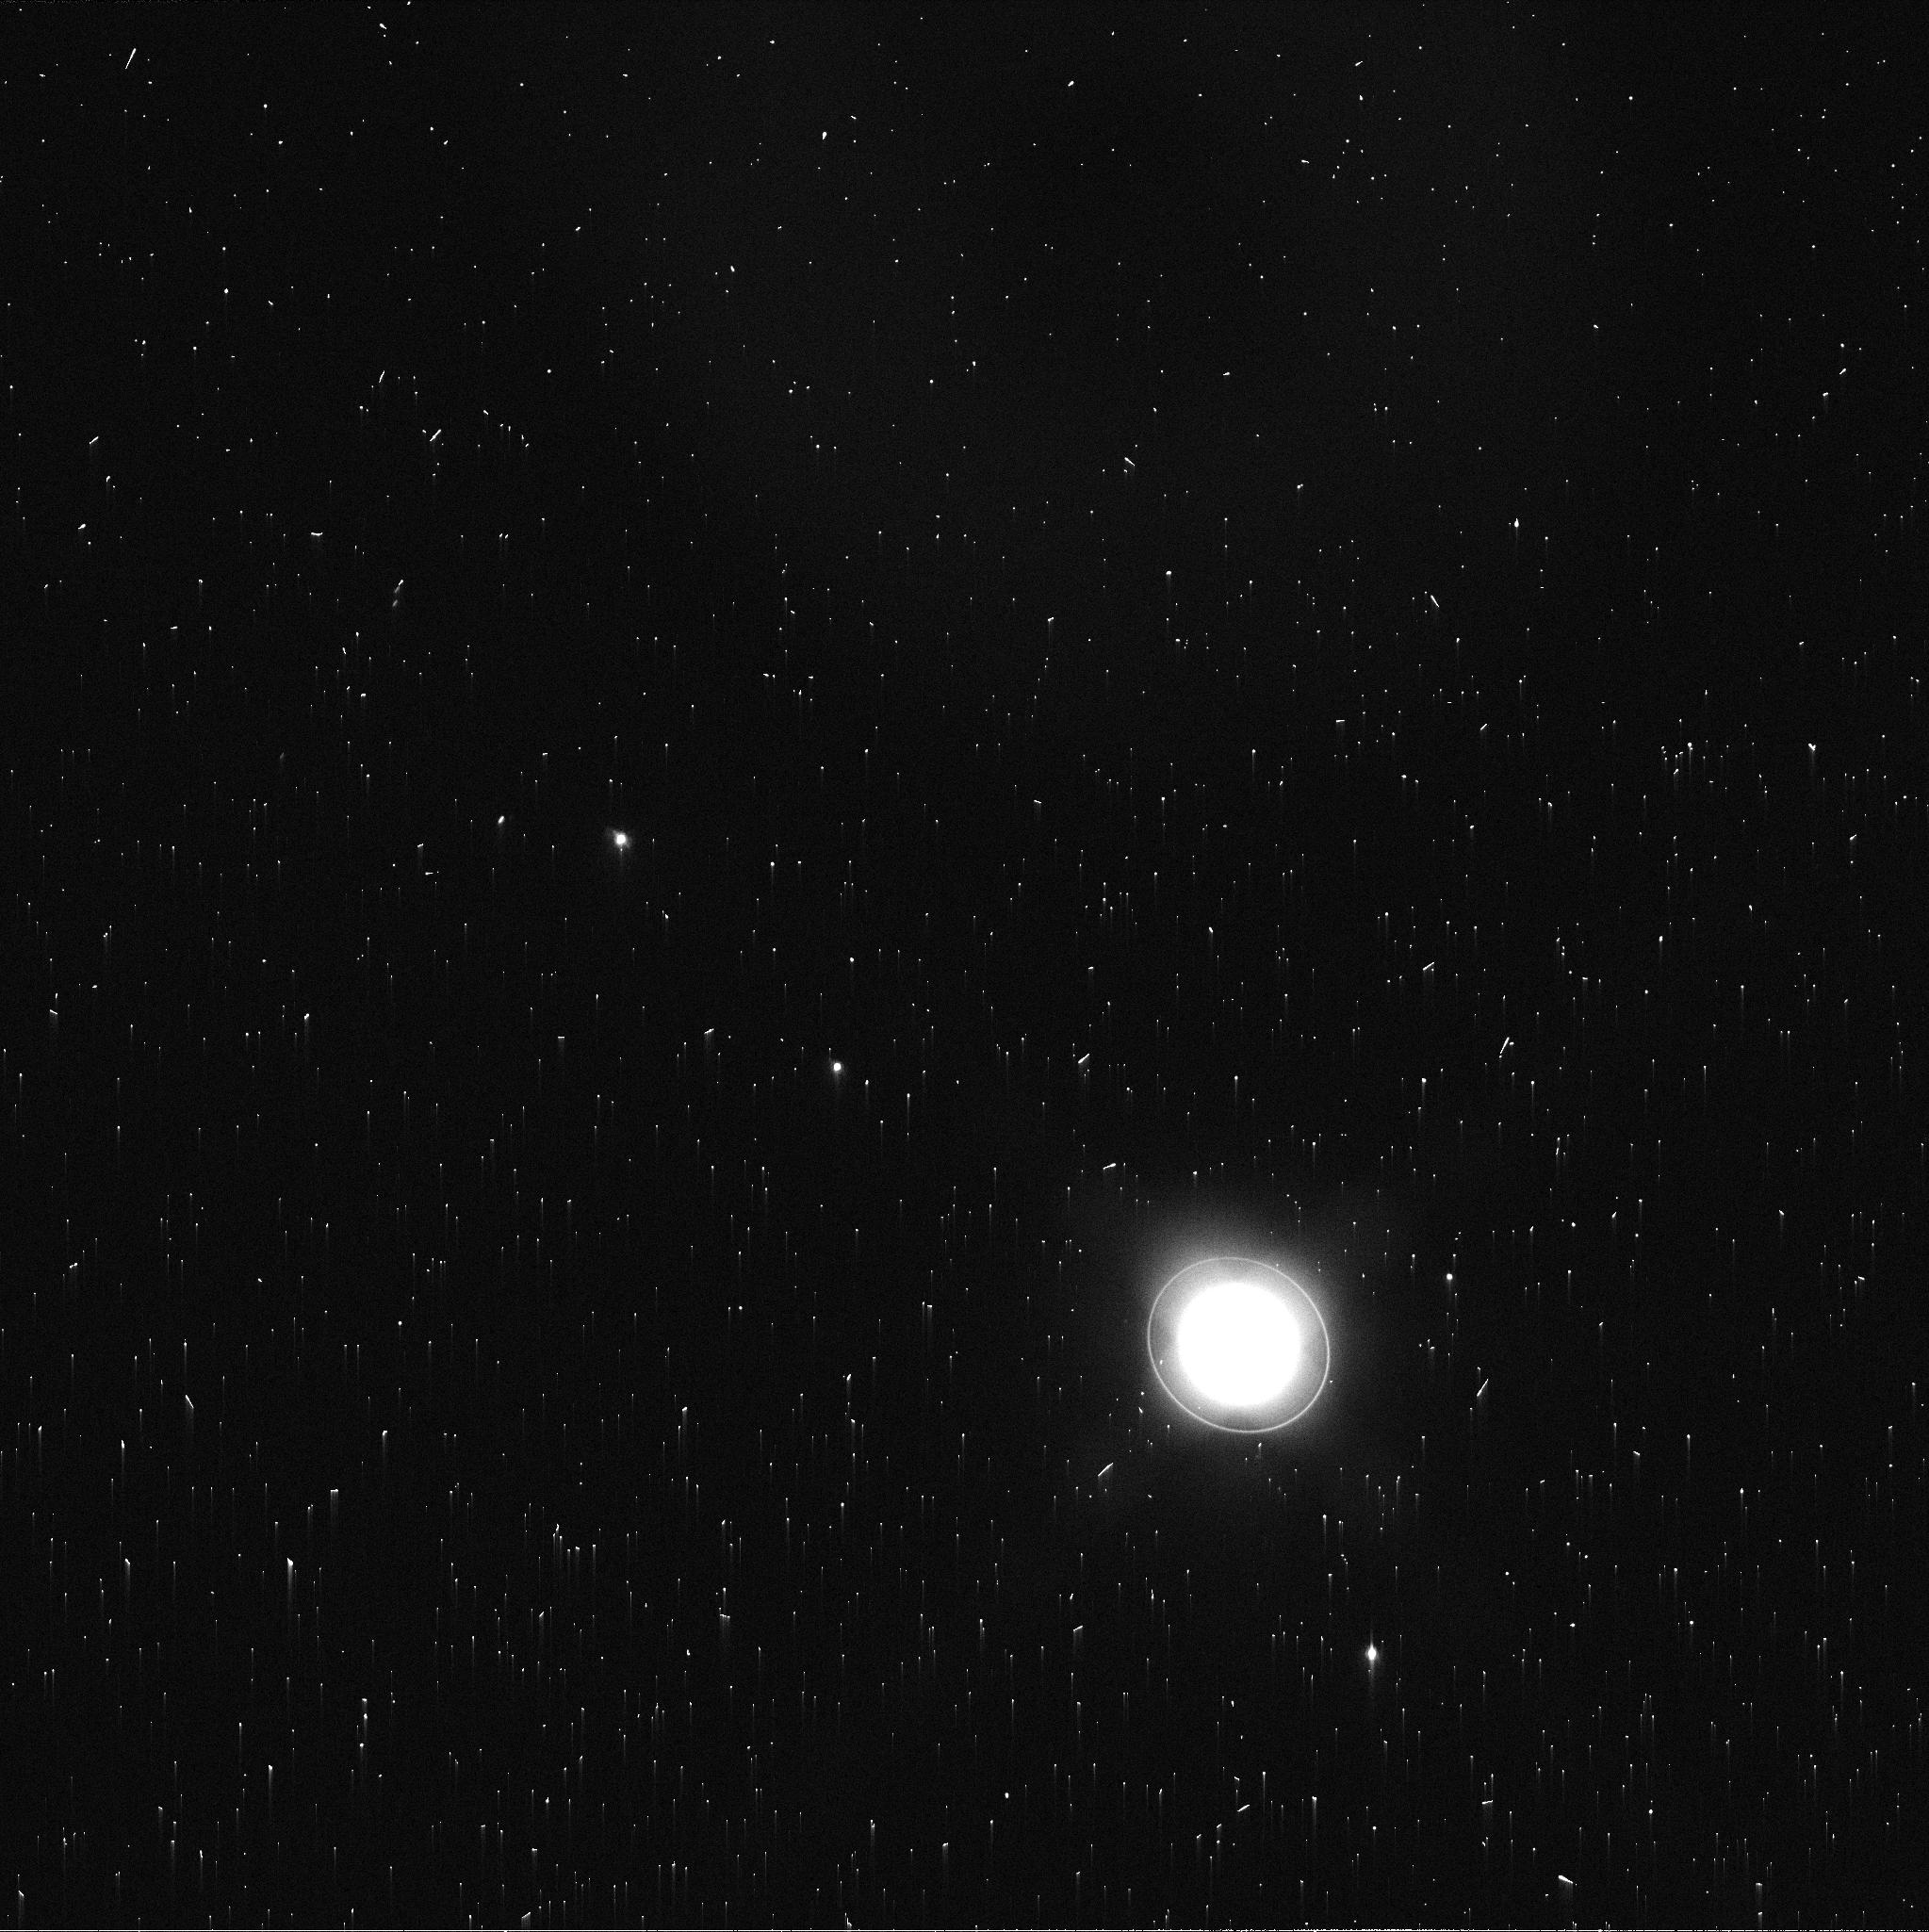
Target: URANUS-MAPS
Instrument: WFC3/UVIS
Filter: FQ619N
Exposure: 2 min
Observation ID: ifmk08aoq

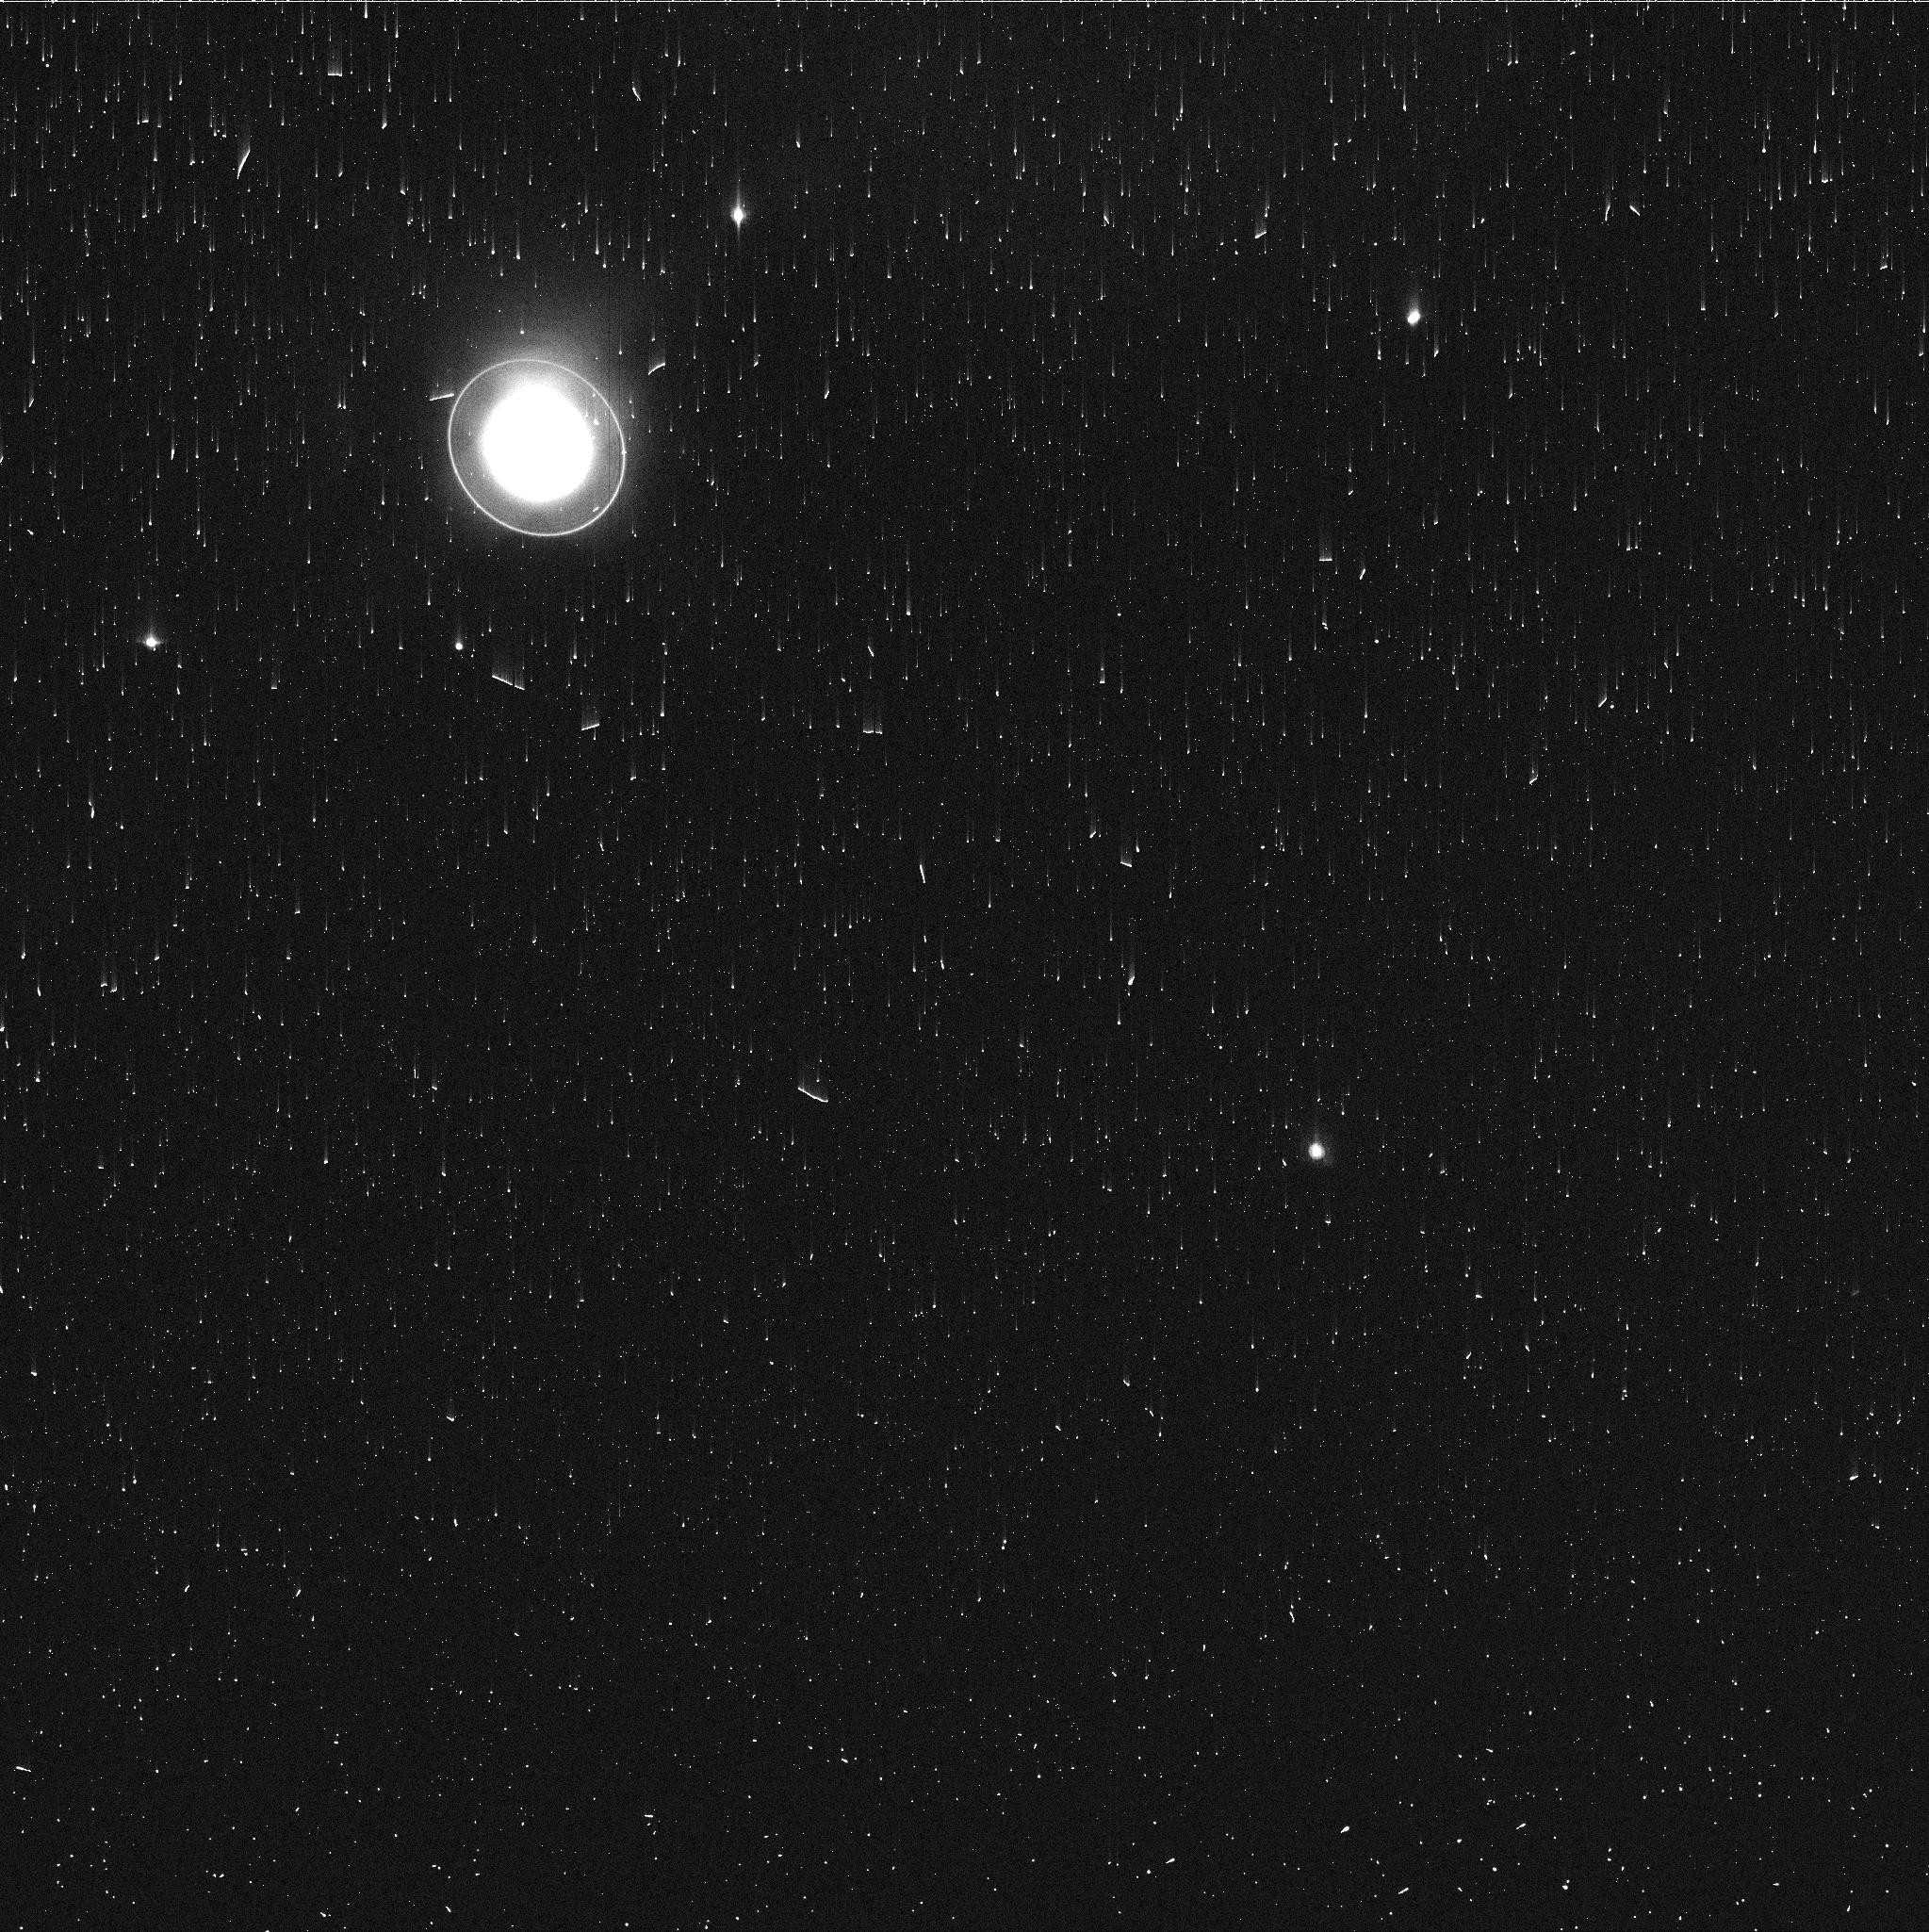
Target: URANUS-MAPS
Instrument: WFC3/UVIS
Filter: FQ727N
Exposure: 3 min
Observation ID: ifmk04uoq

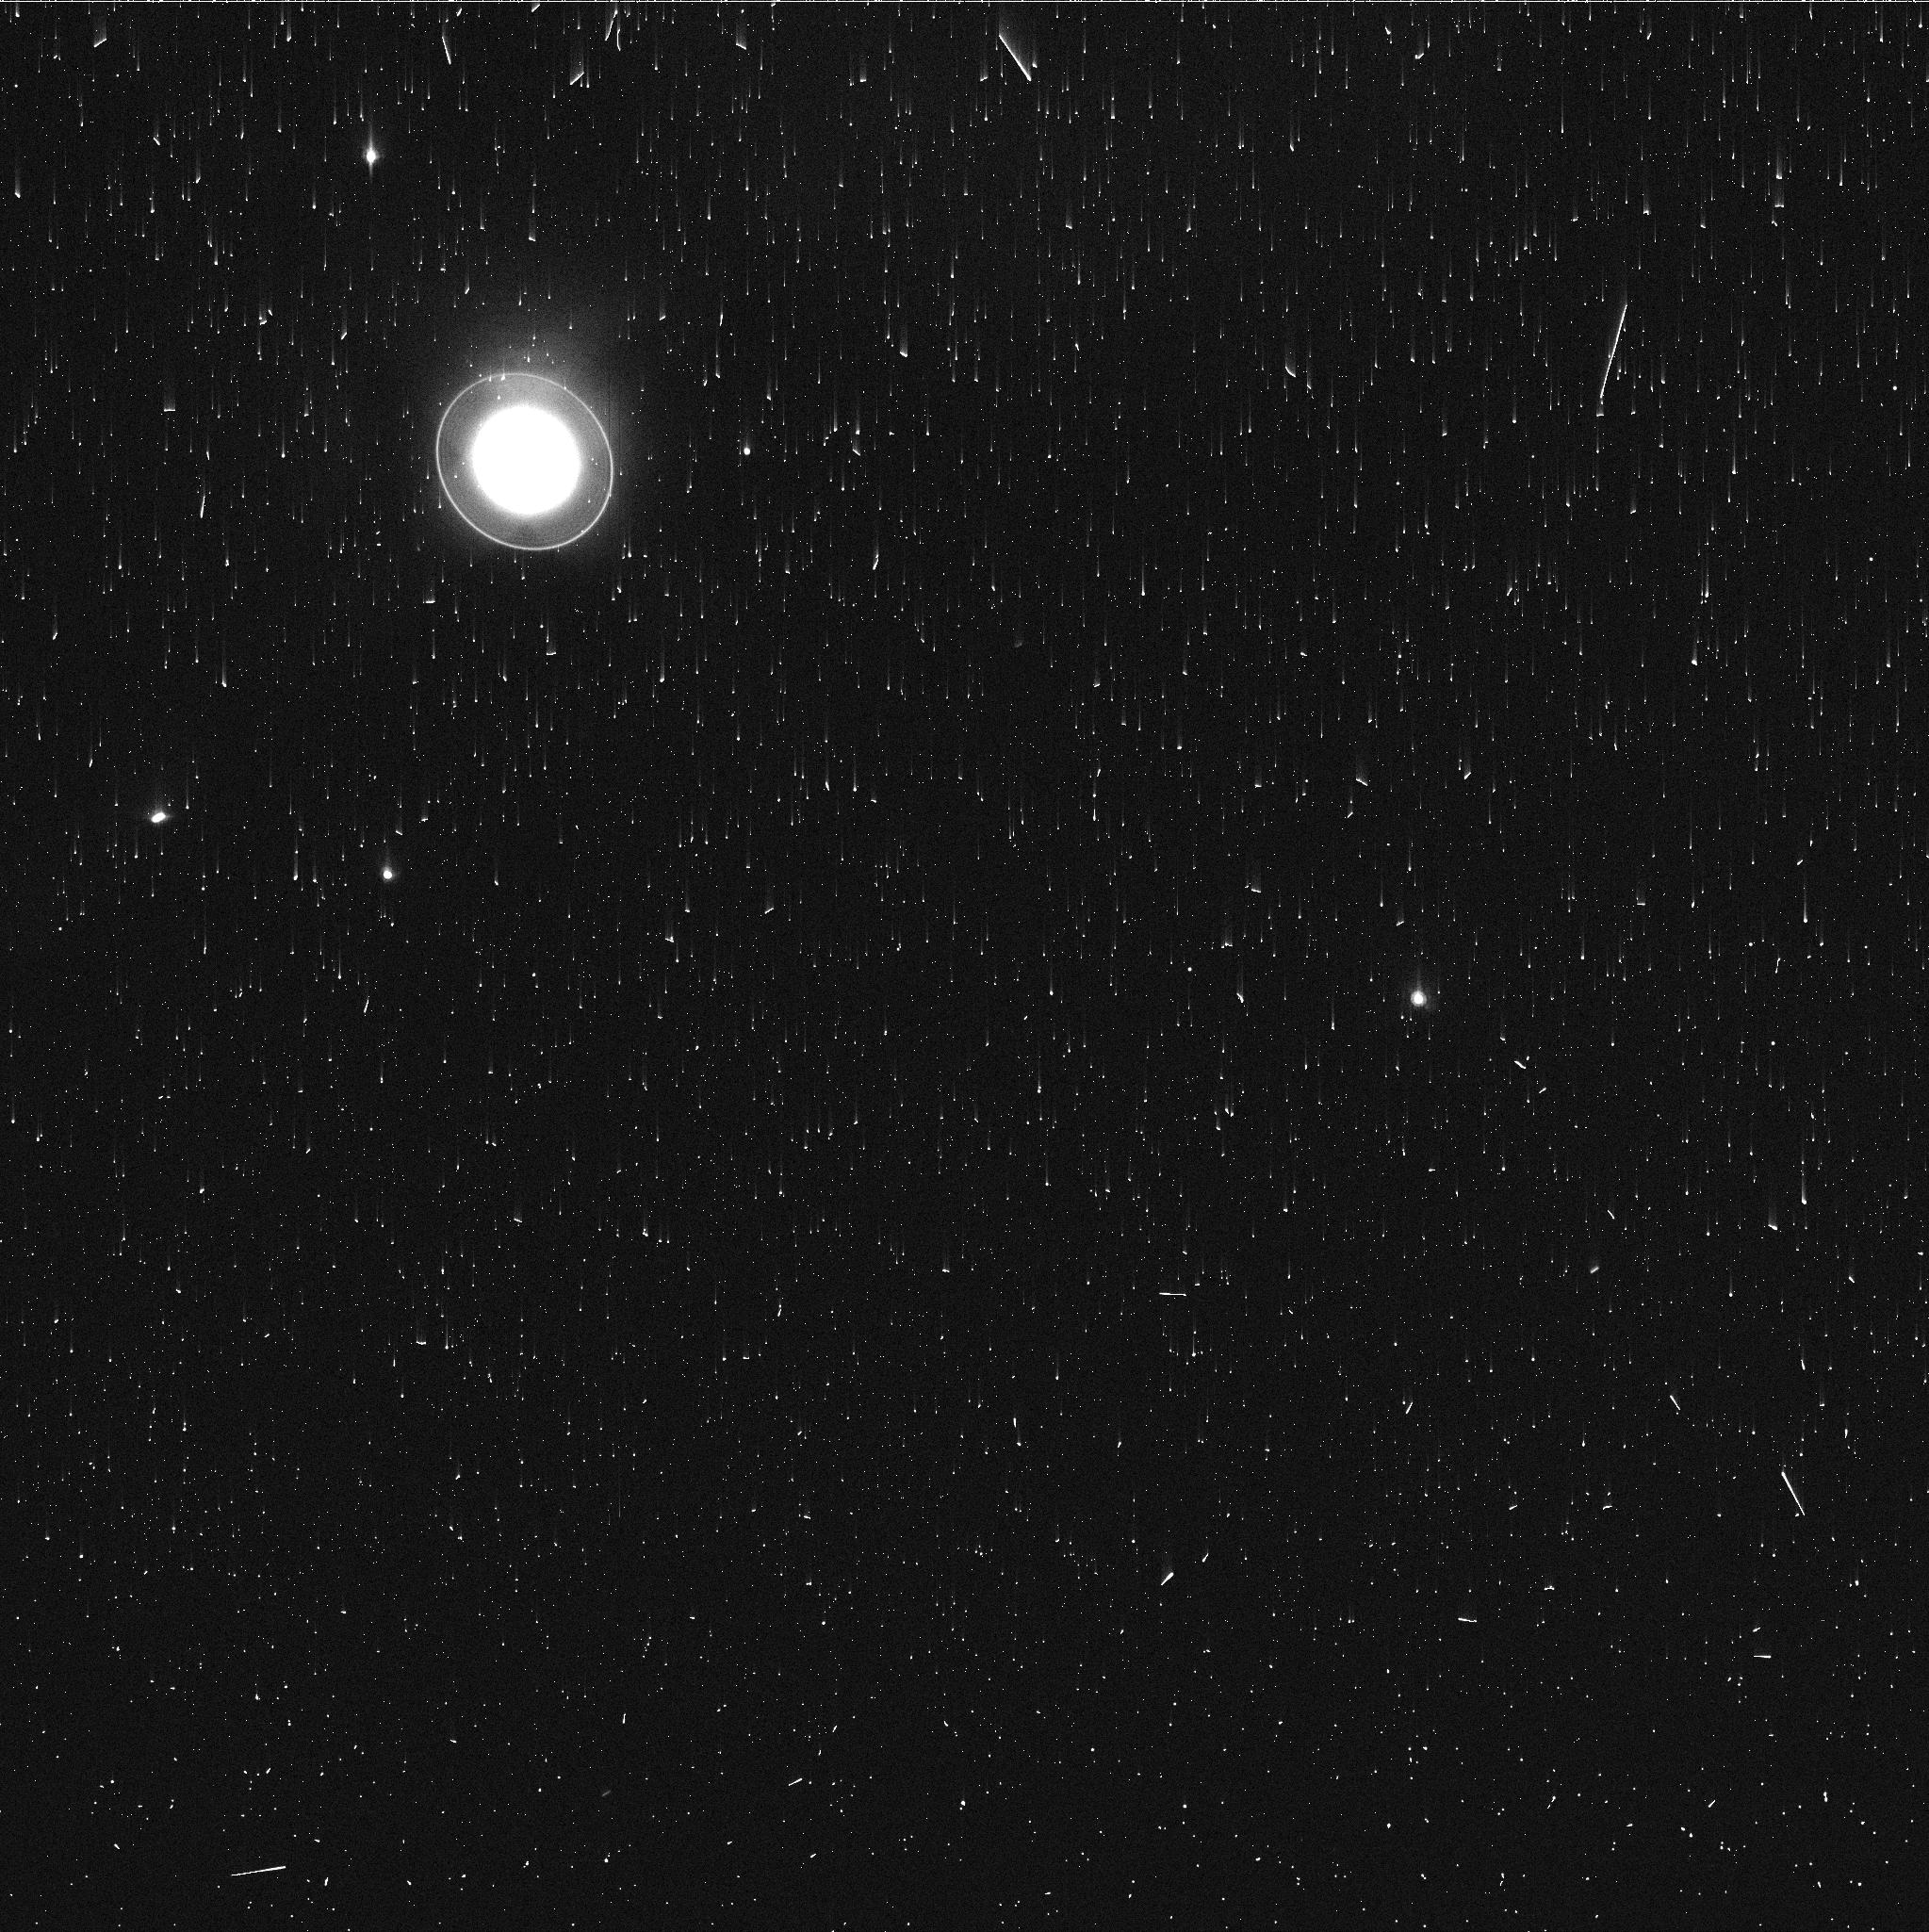
Target: URANUS-MAPS
Instrument: WFC3/UVIS
Filter: FQ727N
Exposure: 3 min
Observation ID: ifmk01szq

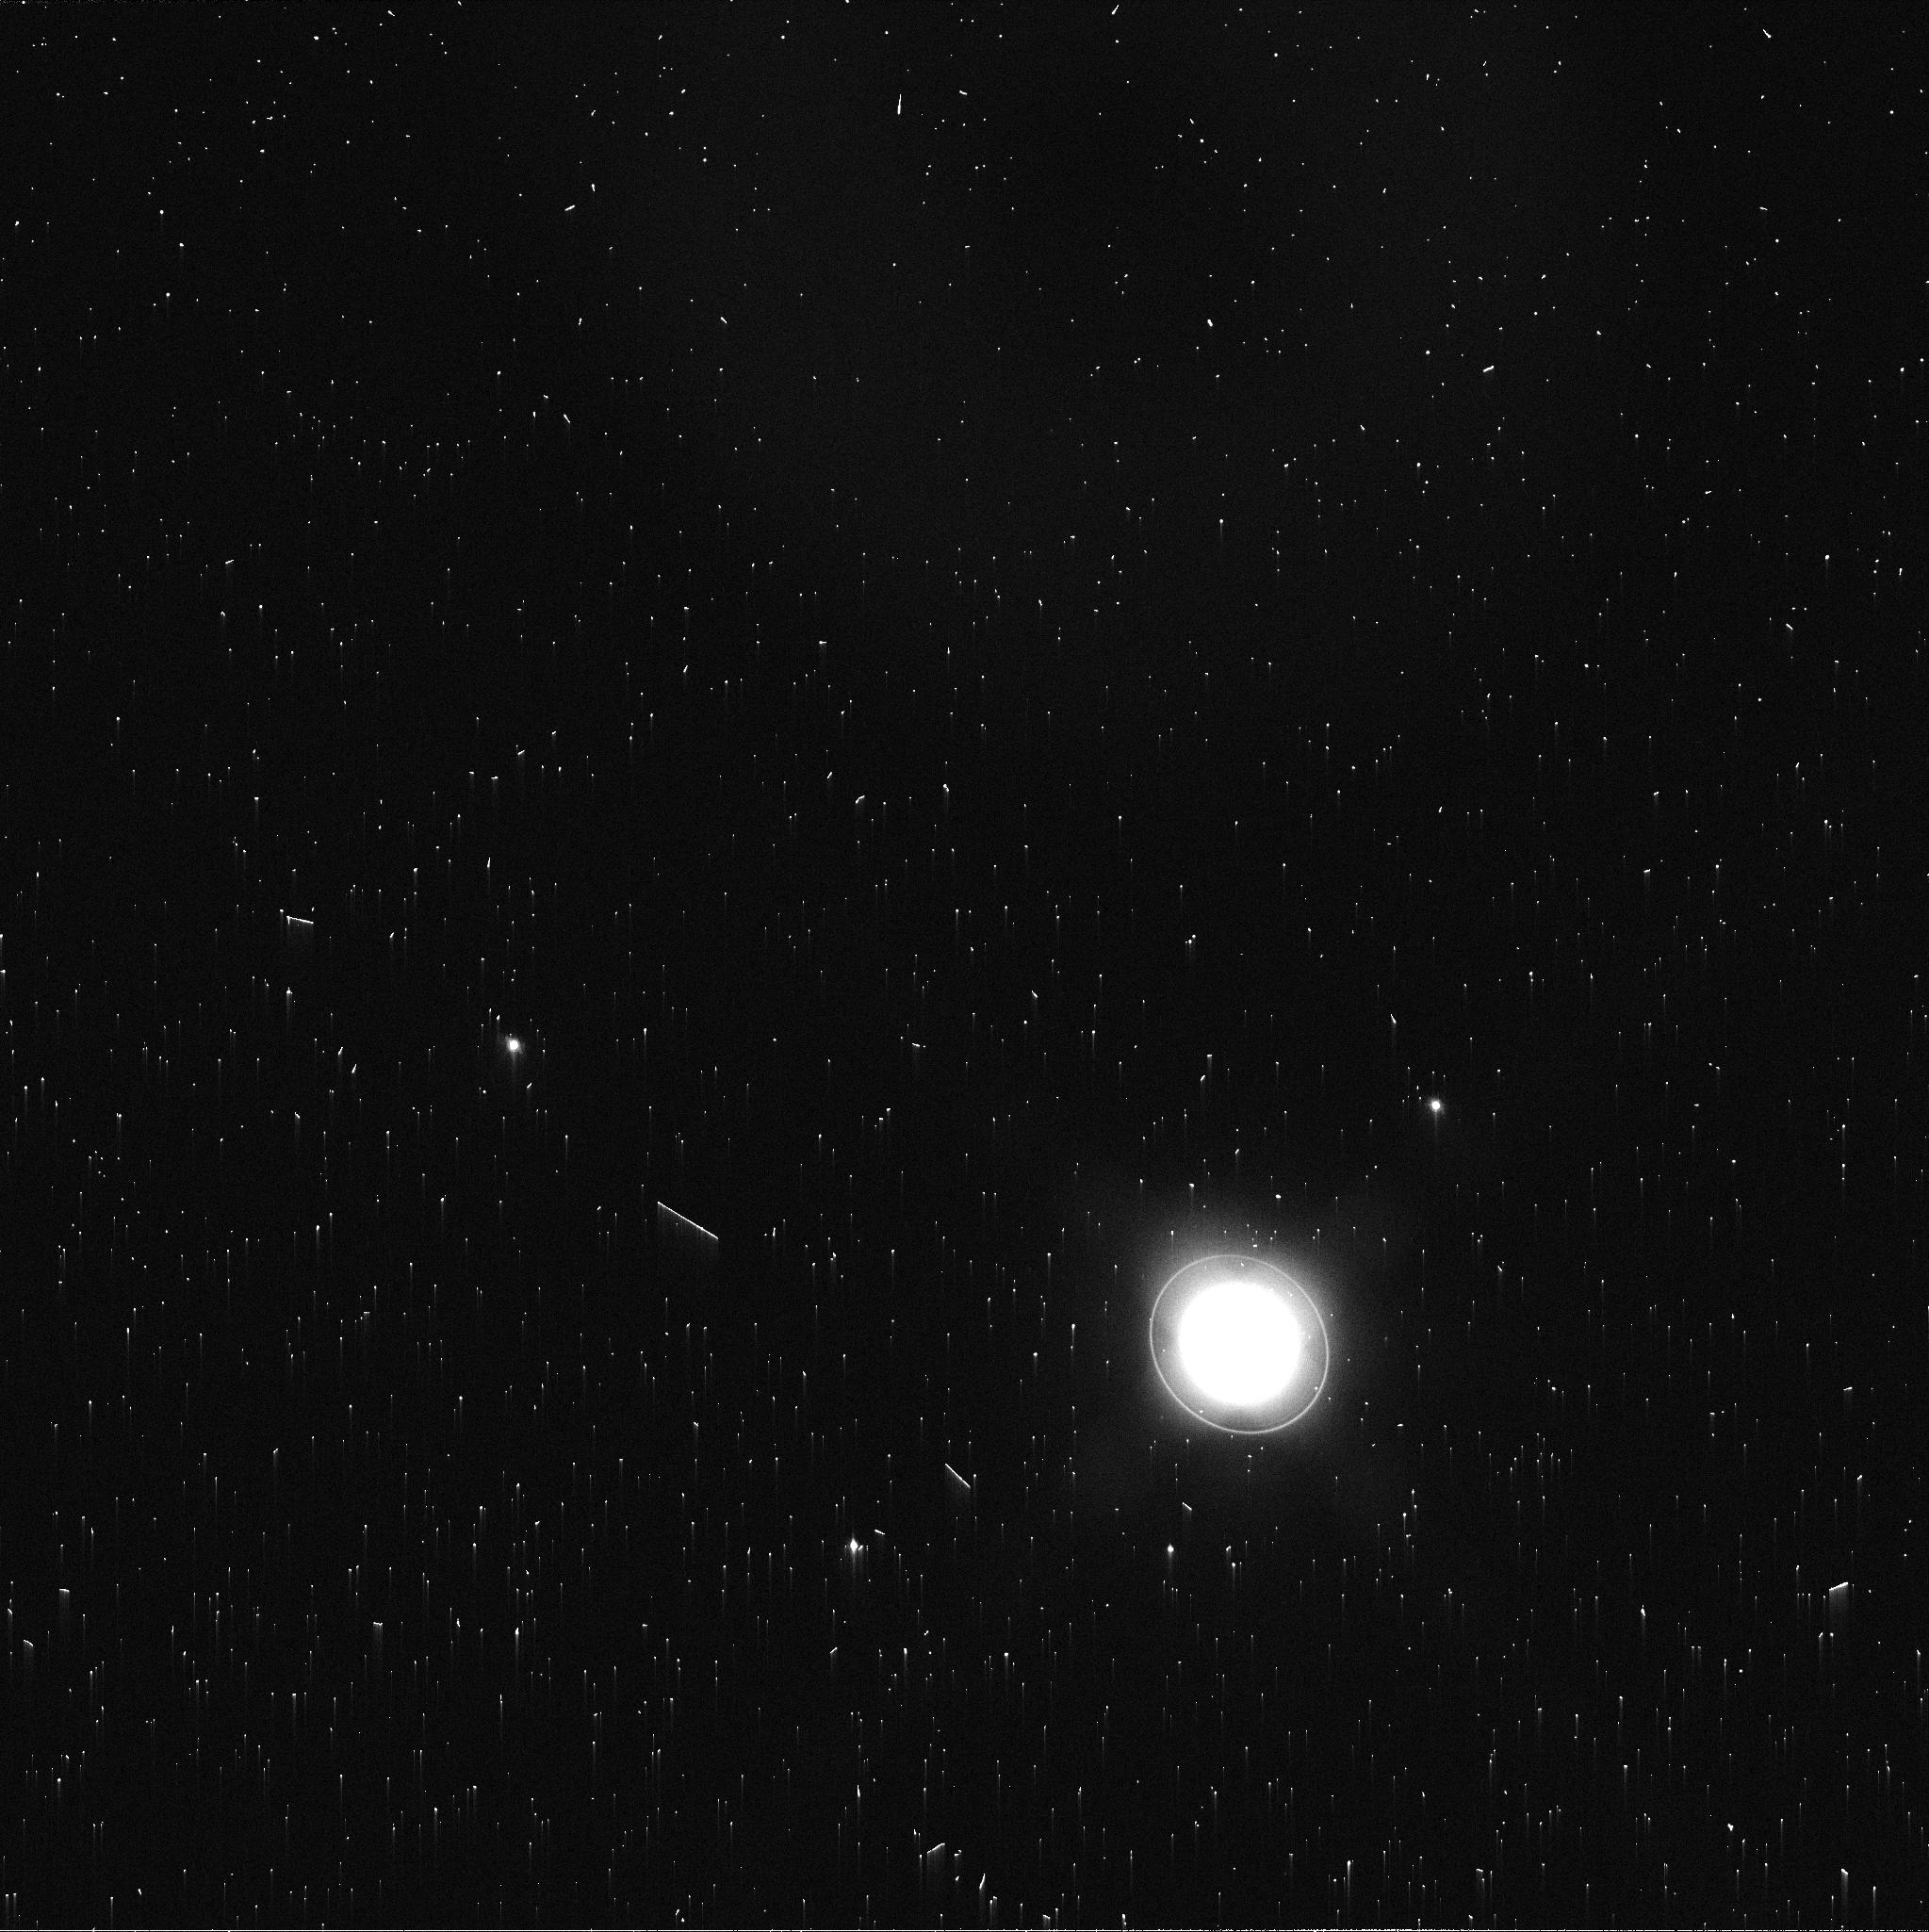
Target: URANUS-MAPS
Instrument: WFC3/UVIS
Filter: FQ619N
Exposure: 2 min
Observation ID: ifmk04umq

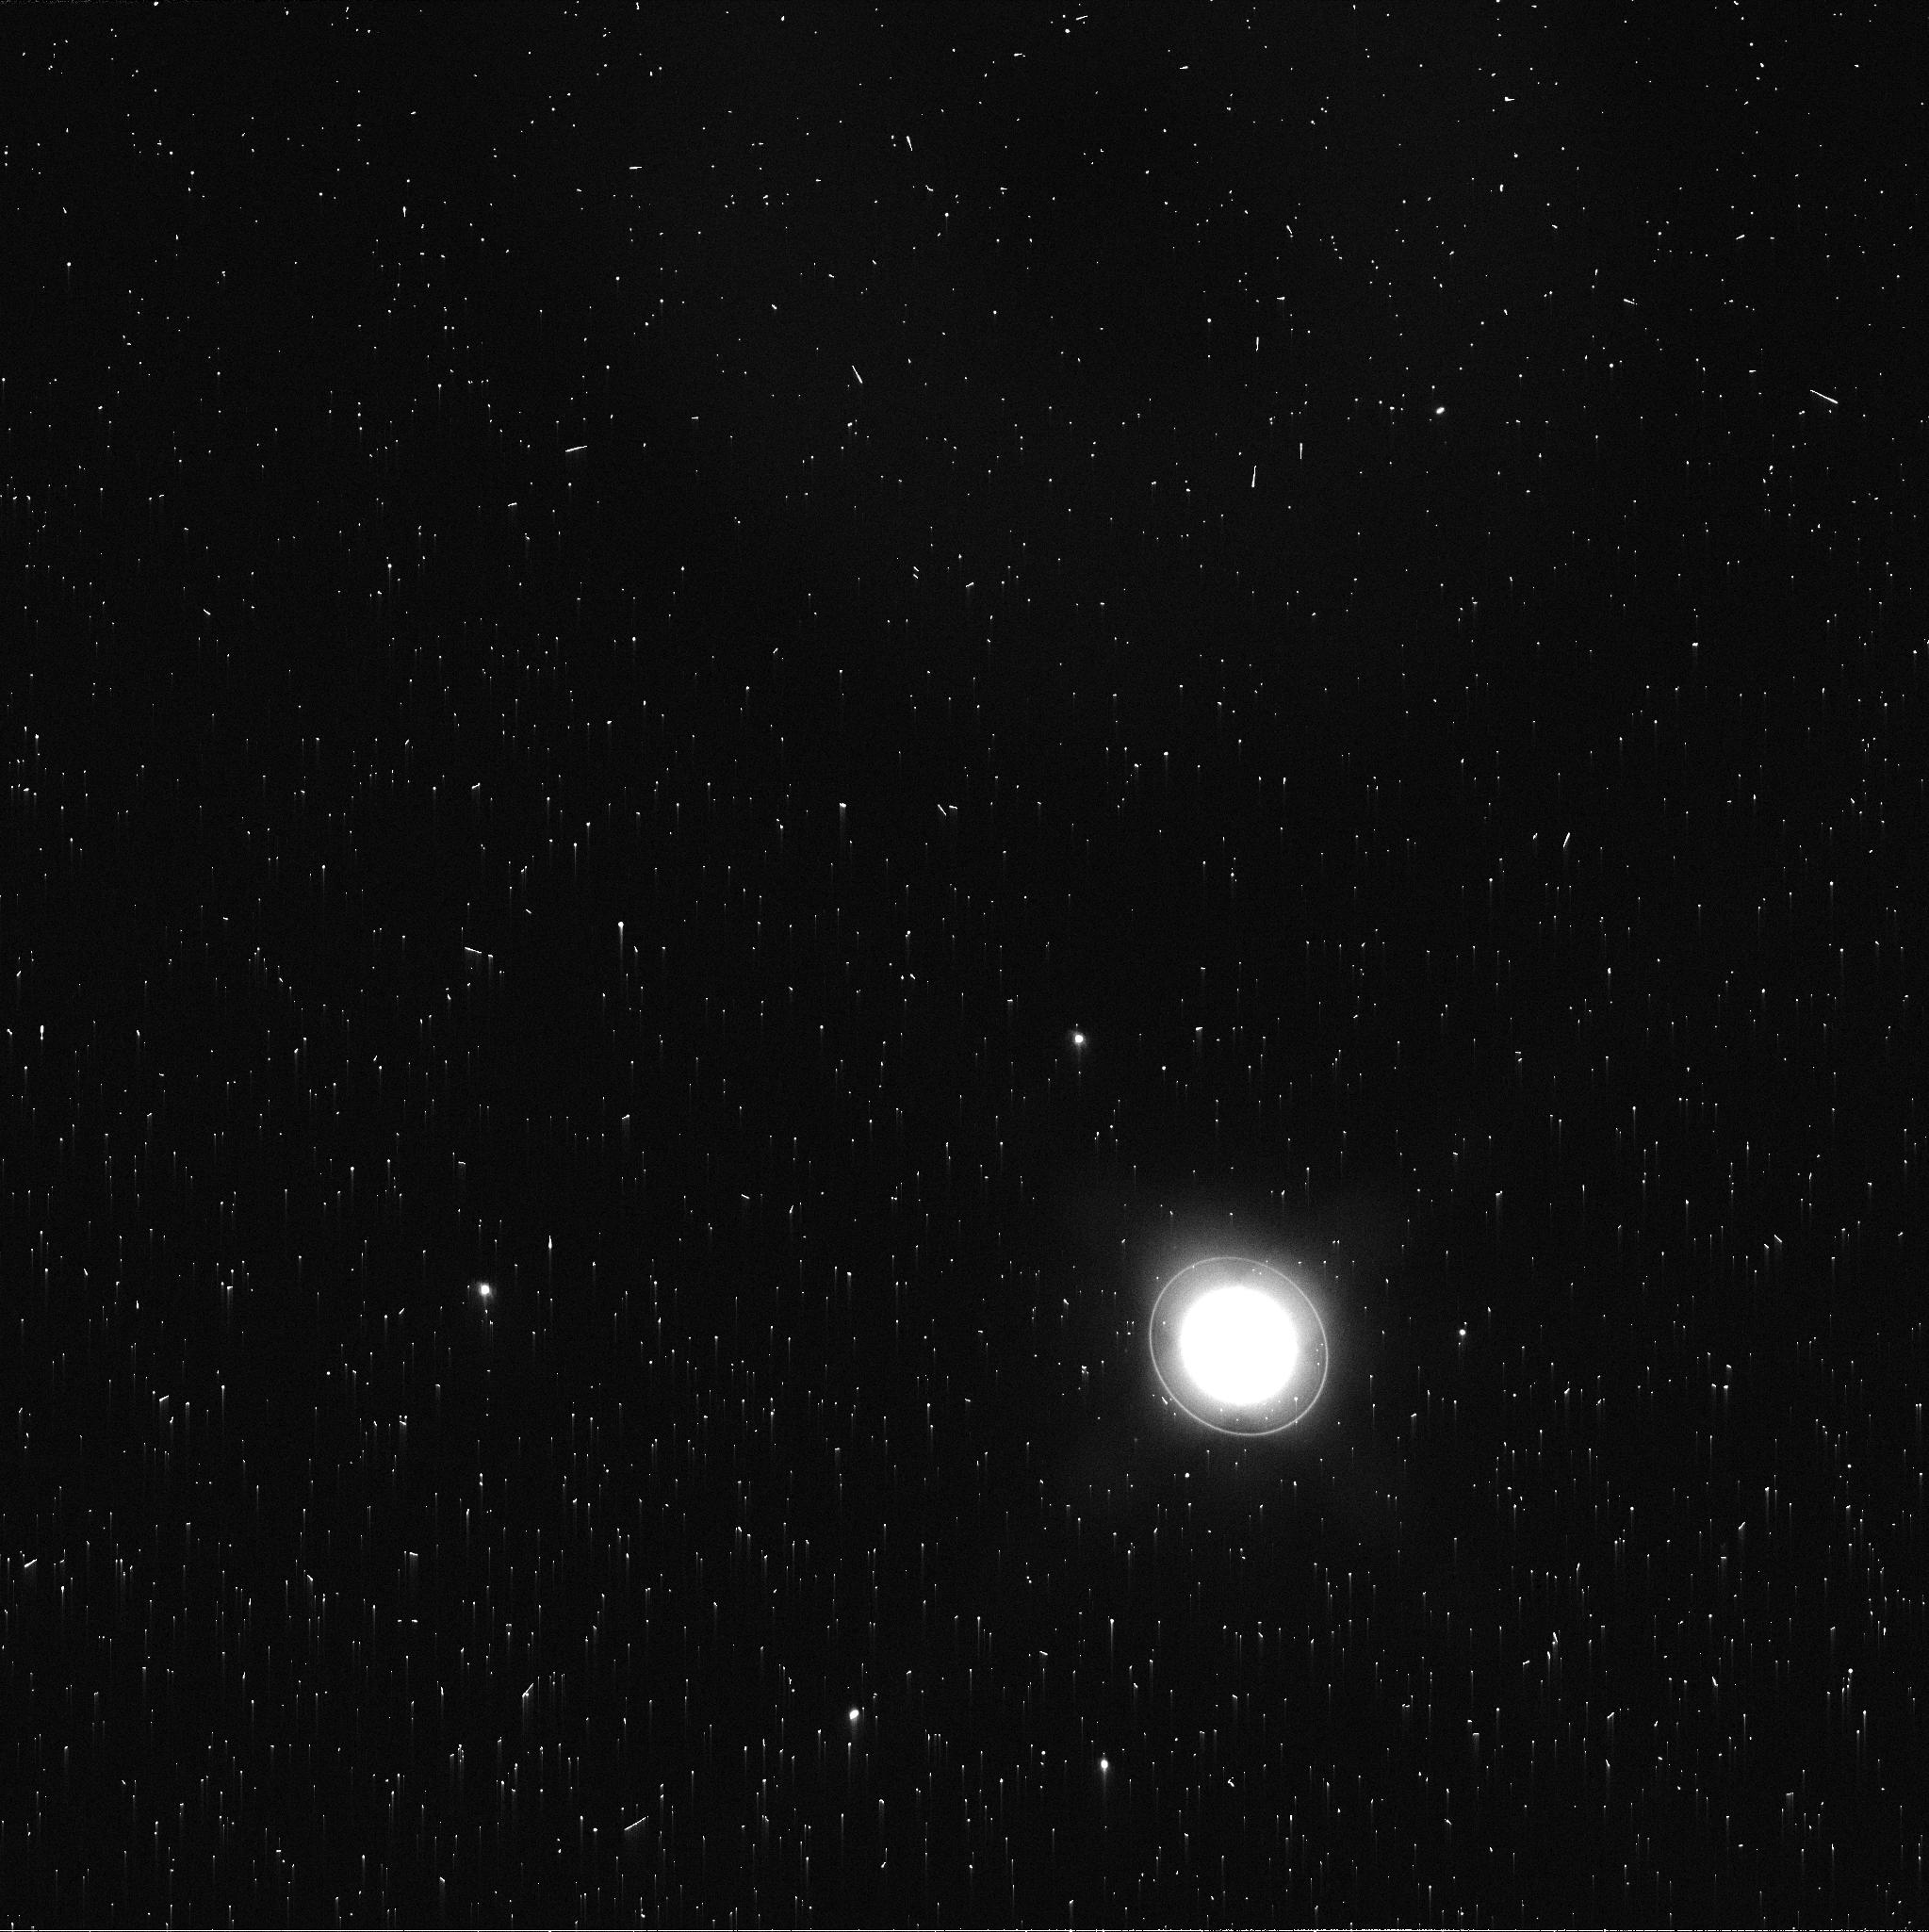
Target: URANUS-MAPS
Instrument: WFC3/UVIS
Filter: FQ619N
Exposure: 2 min
Observation ID: ifmk01syq

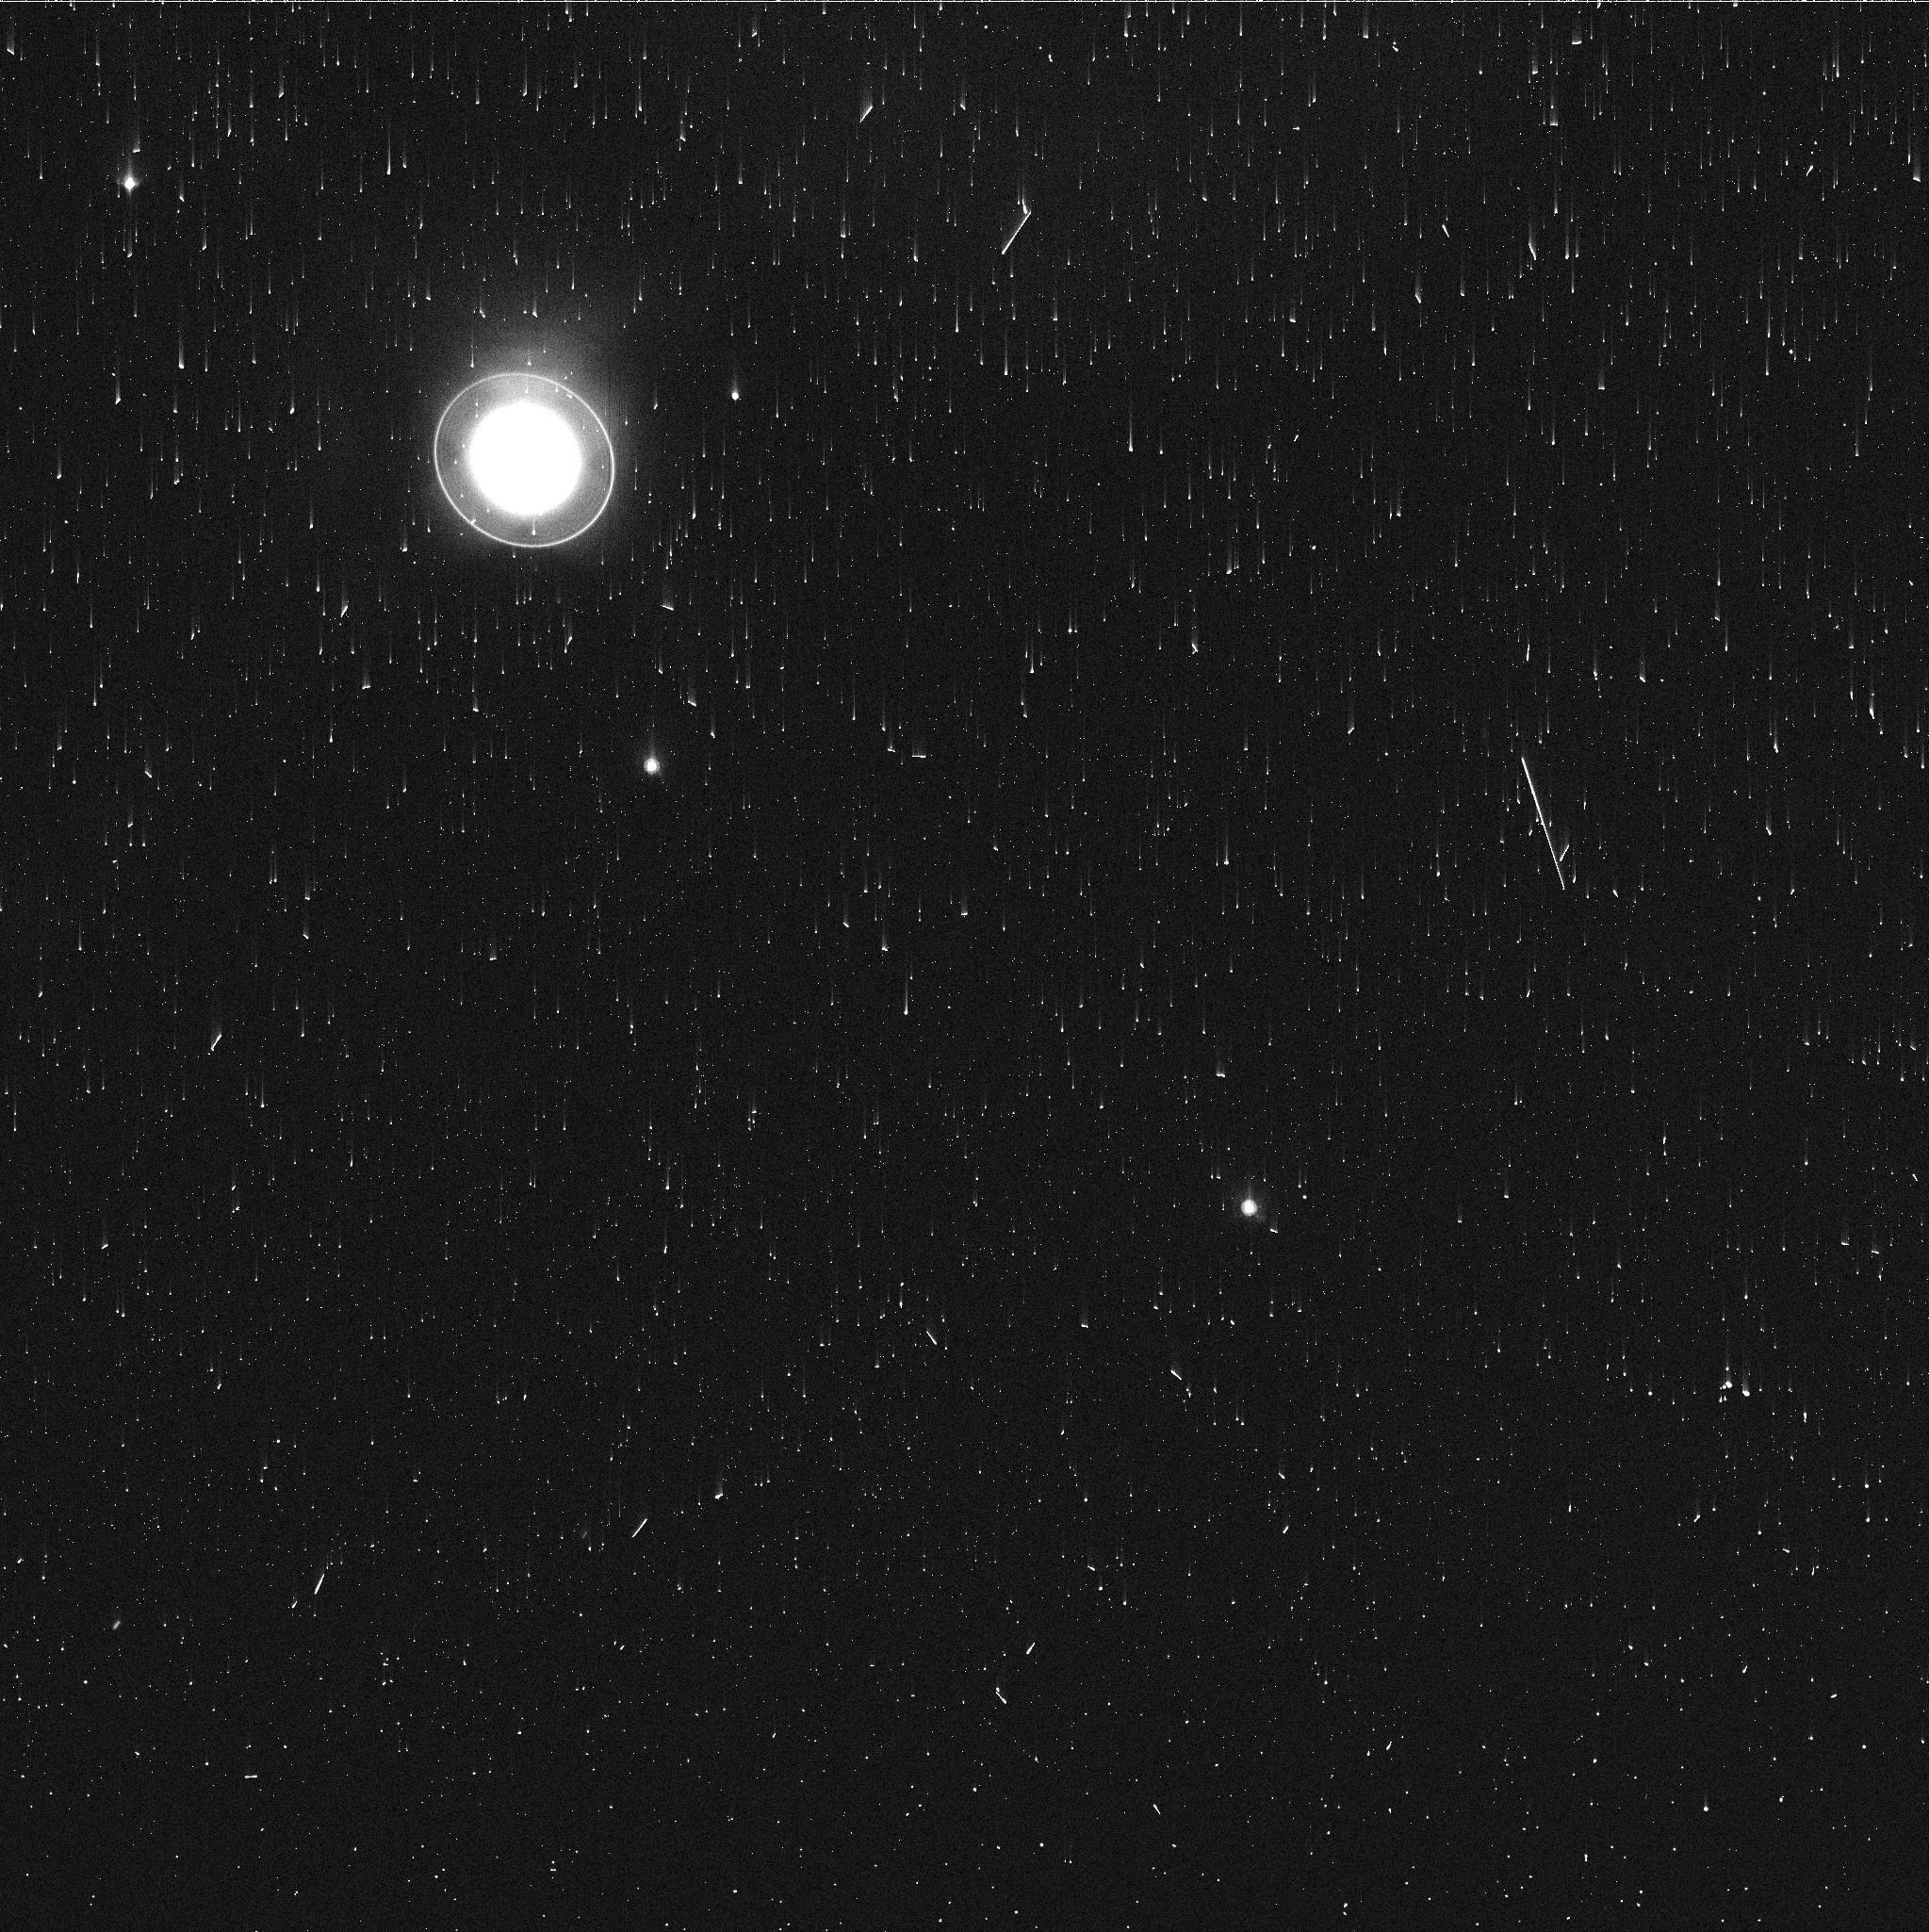
Target: URANUS-MAPS
Instrument: WFC3/UVIS
Filter: FQ727N
Exposure: 3 min
Observation ID: ifmk08apq

Hubble 2020: Outer Planet Atmospheres Legacy (OPAL) Program (PI: Simon, Amy)

Long time base observations of the outer planets are critical in understanding the atmospheric dynamics and evolution of the gas giants. We propose yearly monitoring of each giant planet for the remainder of Hubble's lifetime to provide a lasting legacy of increasingly valuable data for time-domain studies. The Hubble Space Telescope is a unique asset to planetary science, allowing high spatial resolution data with absolute photometric knowledge. For the outer planets, gas/ice giant planets Jupiter, Saturn, Uranus and Neptune, many phenomena happen on timescales of years to decades, and the data we propose are beyond the scope of a typical GO program. Hubble is the only platform that can provide high spatial resolution global studies of cloud coloration, activity, and motion on a consistent time basis to help constrain the underlying mechanics. Note that Saturn is not requested until 2018, when orbit allocation would increase from 29 to 41; here we show the orbits for Cycle 22.